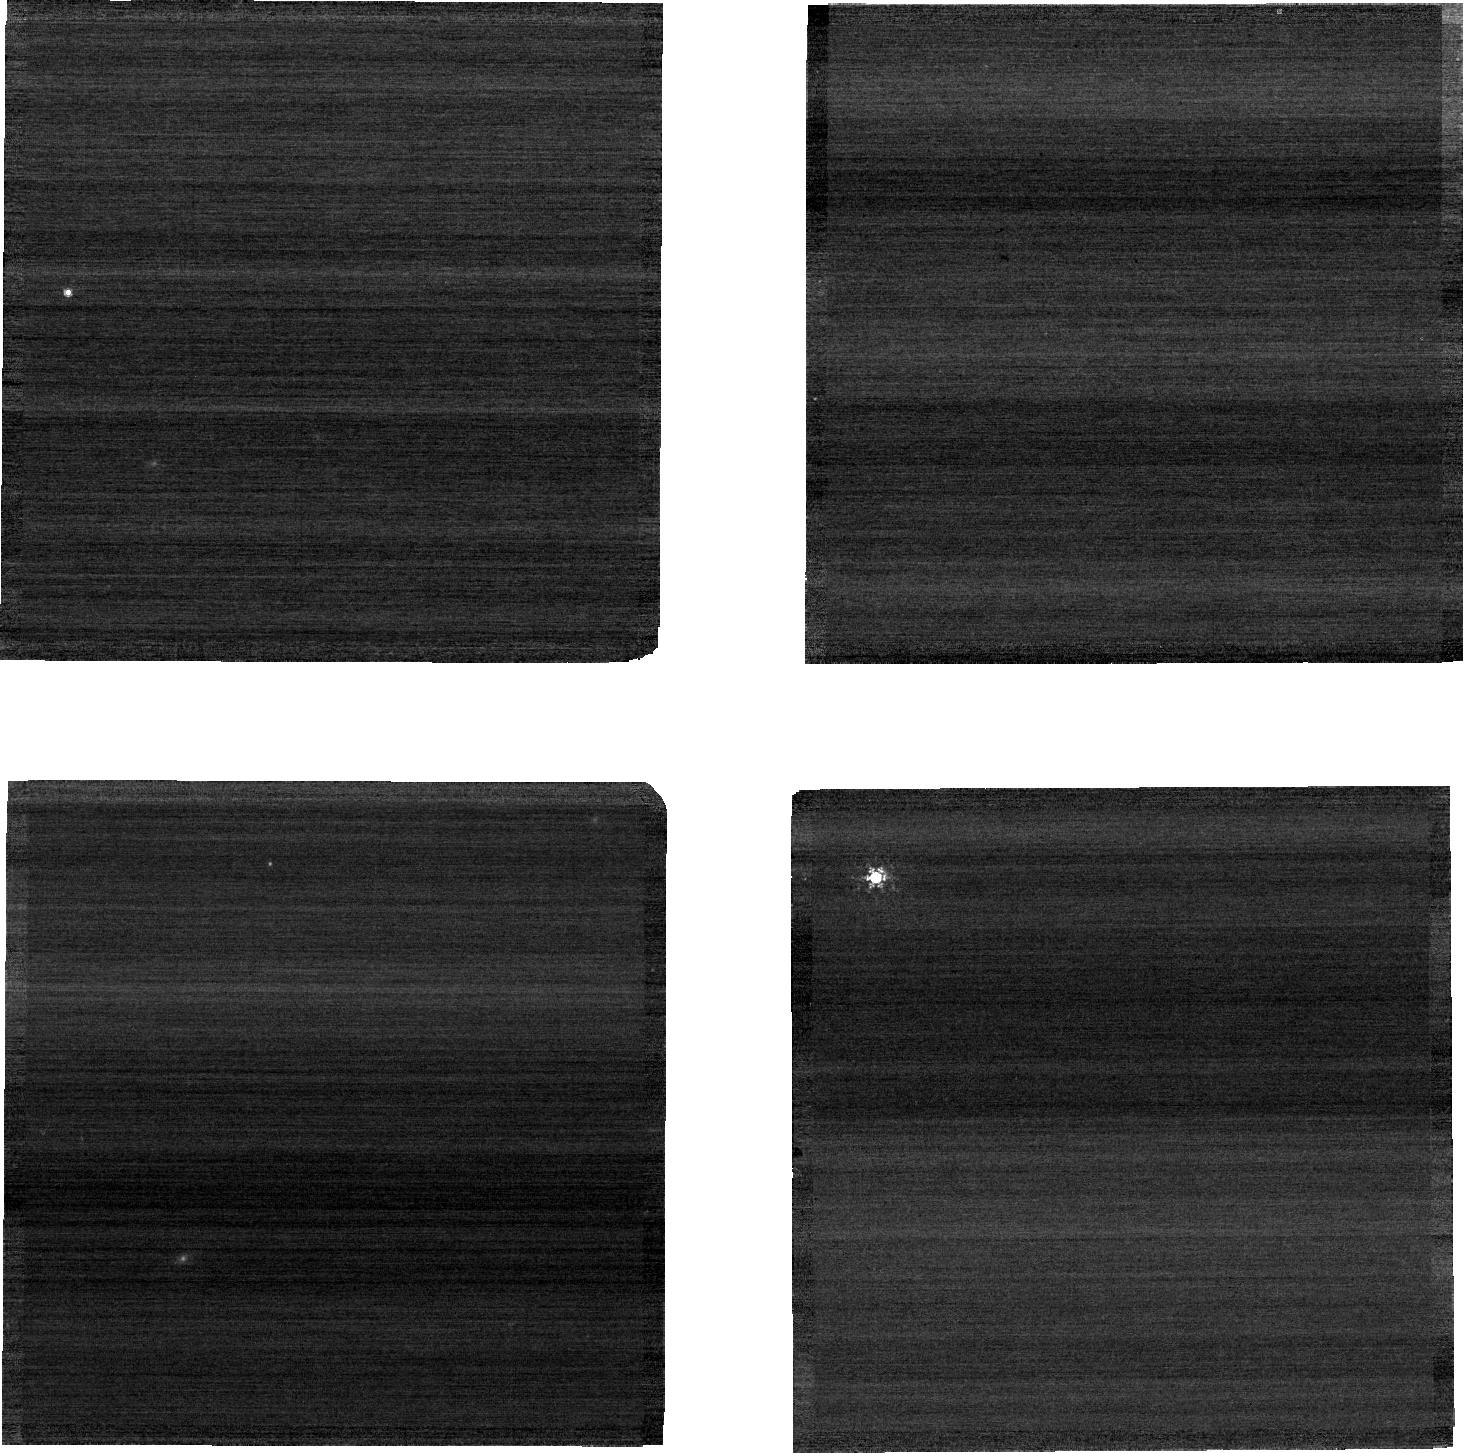
Target: C26202. Instrument: NIRCAM. Filter: F210M. Exposure: 1 min. Observation ID: jw04452-o015_t029_nircam_clear-f210m-sub640

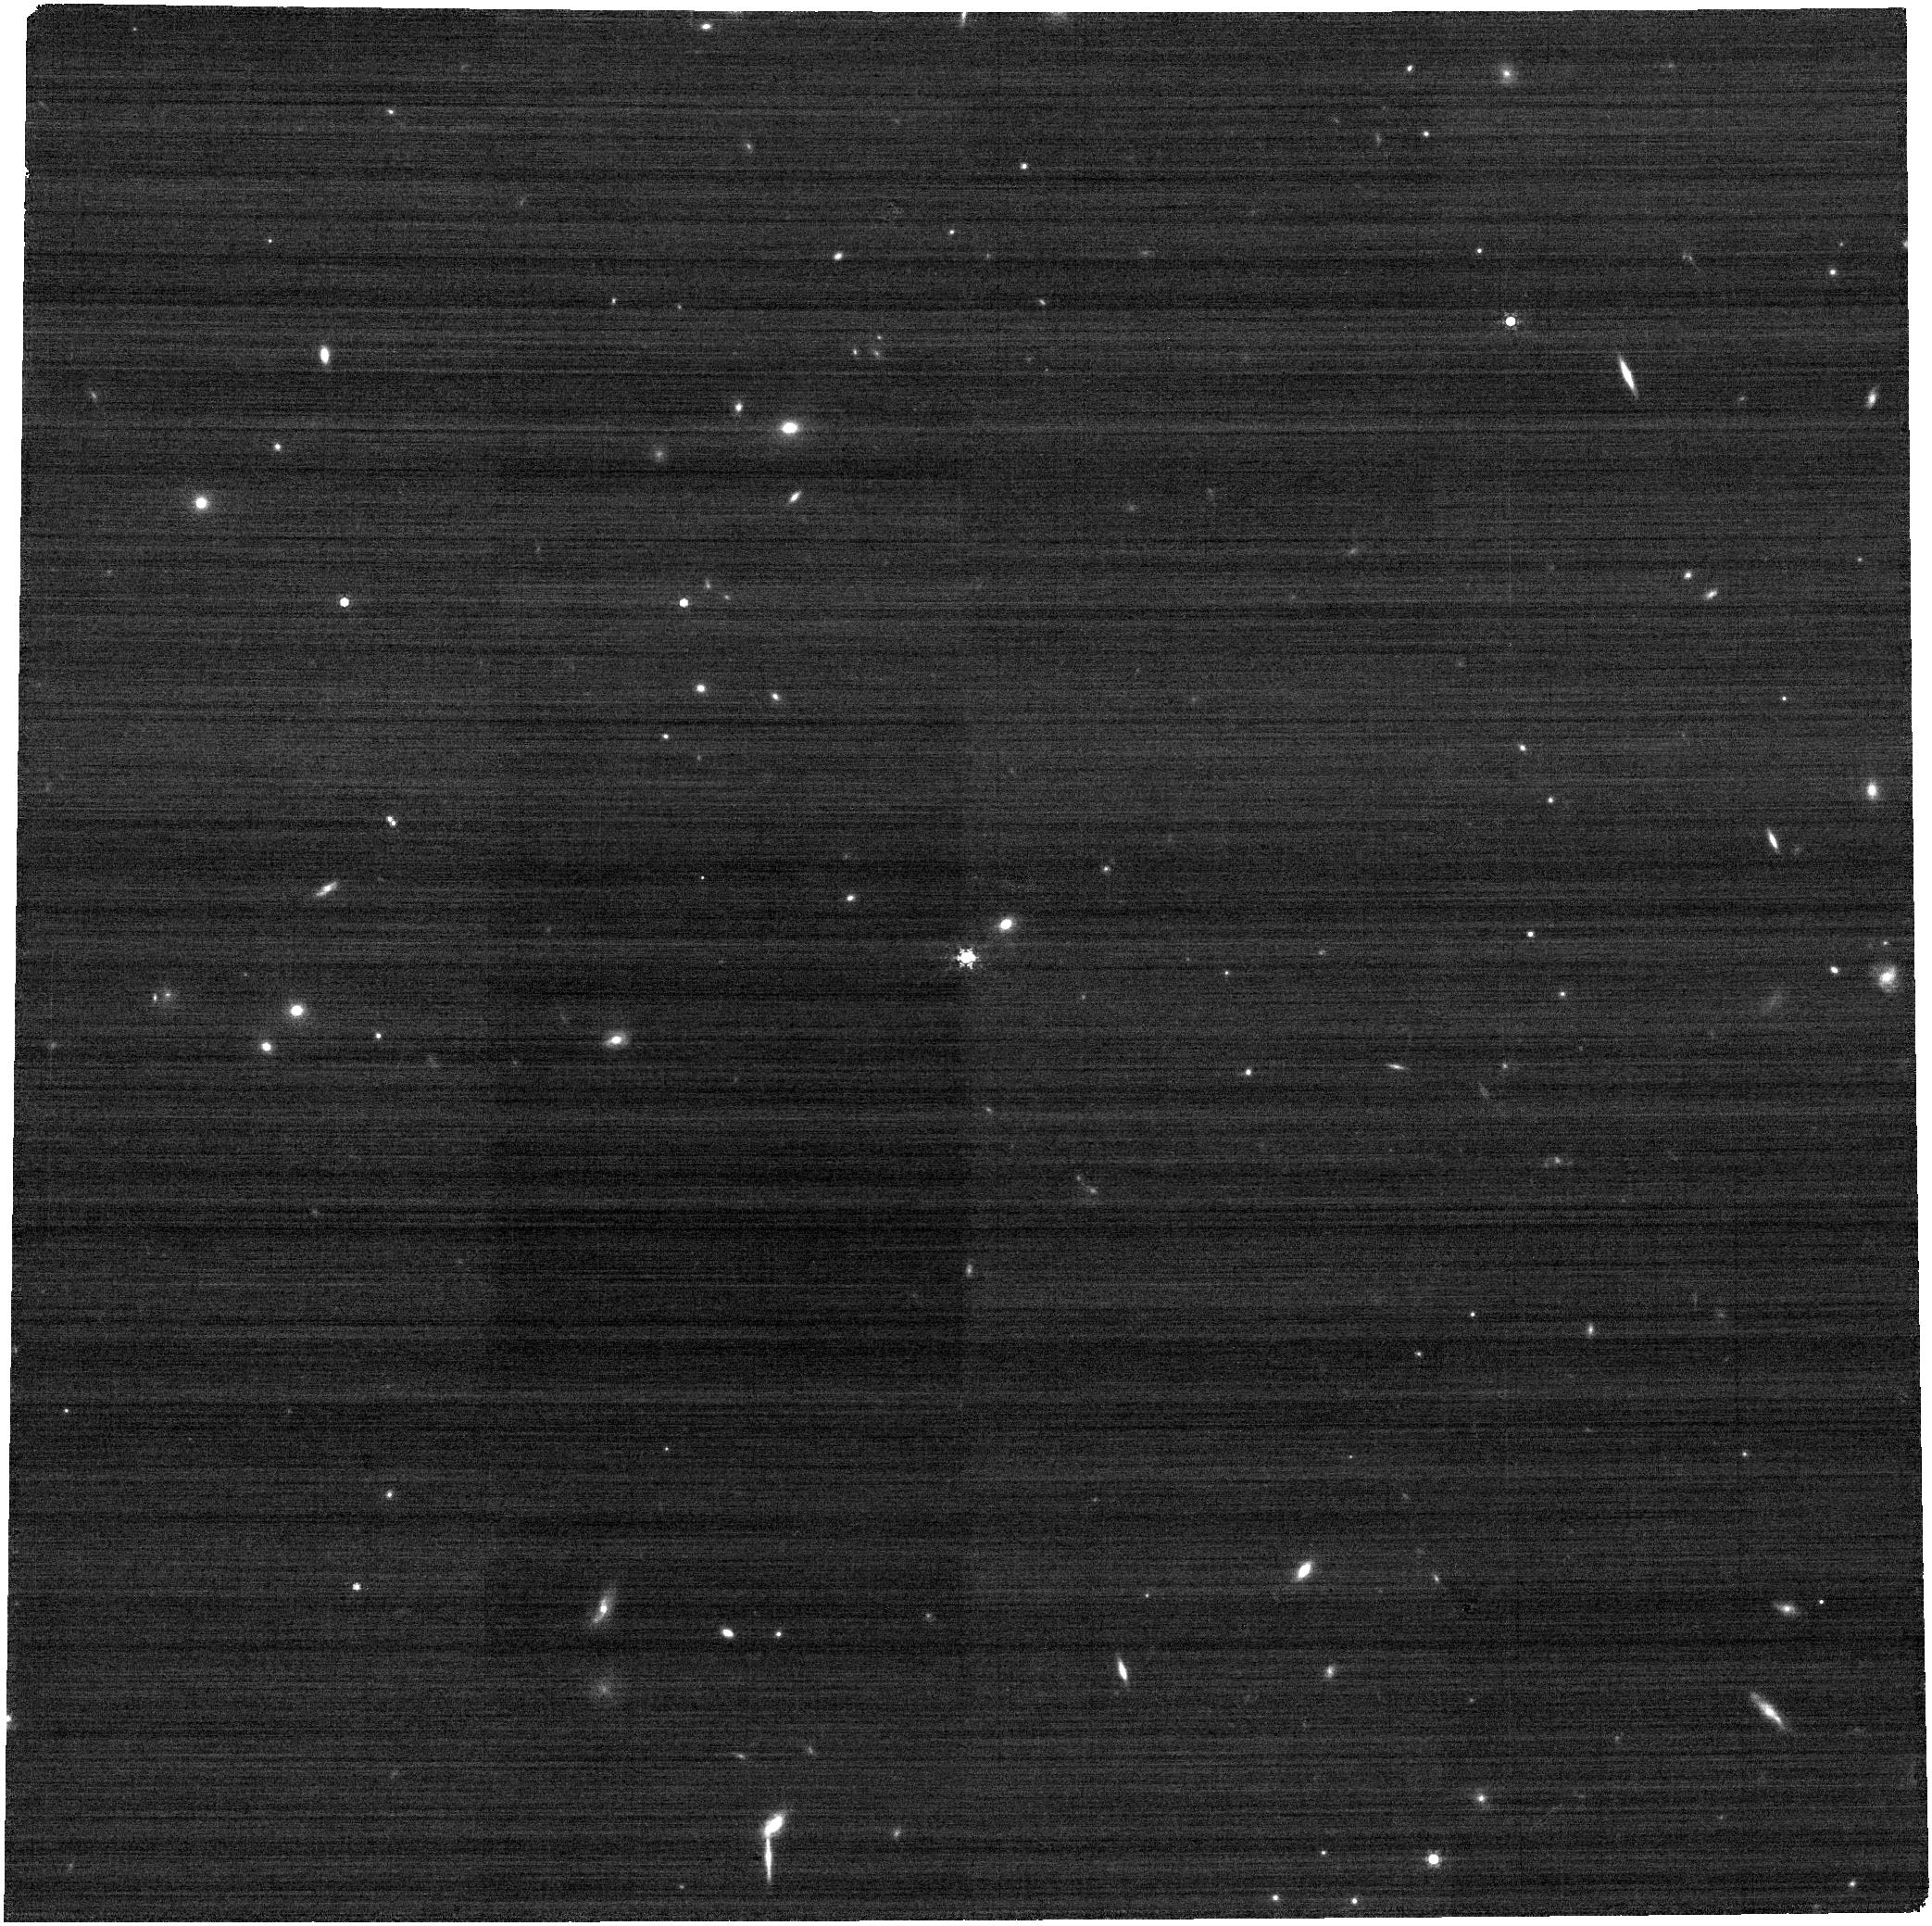
Target: C26202. Instrument: NIRCAM. Filter: F410M. Exposure: 3 min. Observation ID: jw04452-o008_t029_nircam_clear-f410m

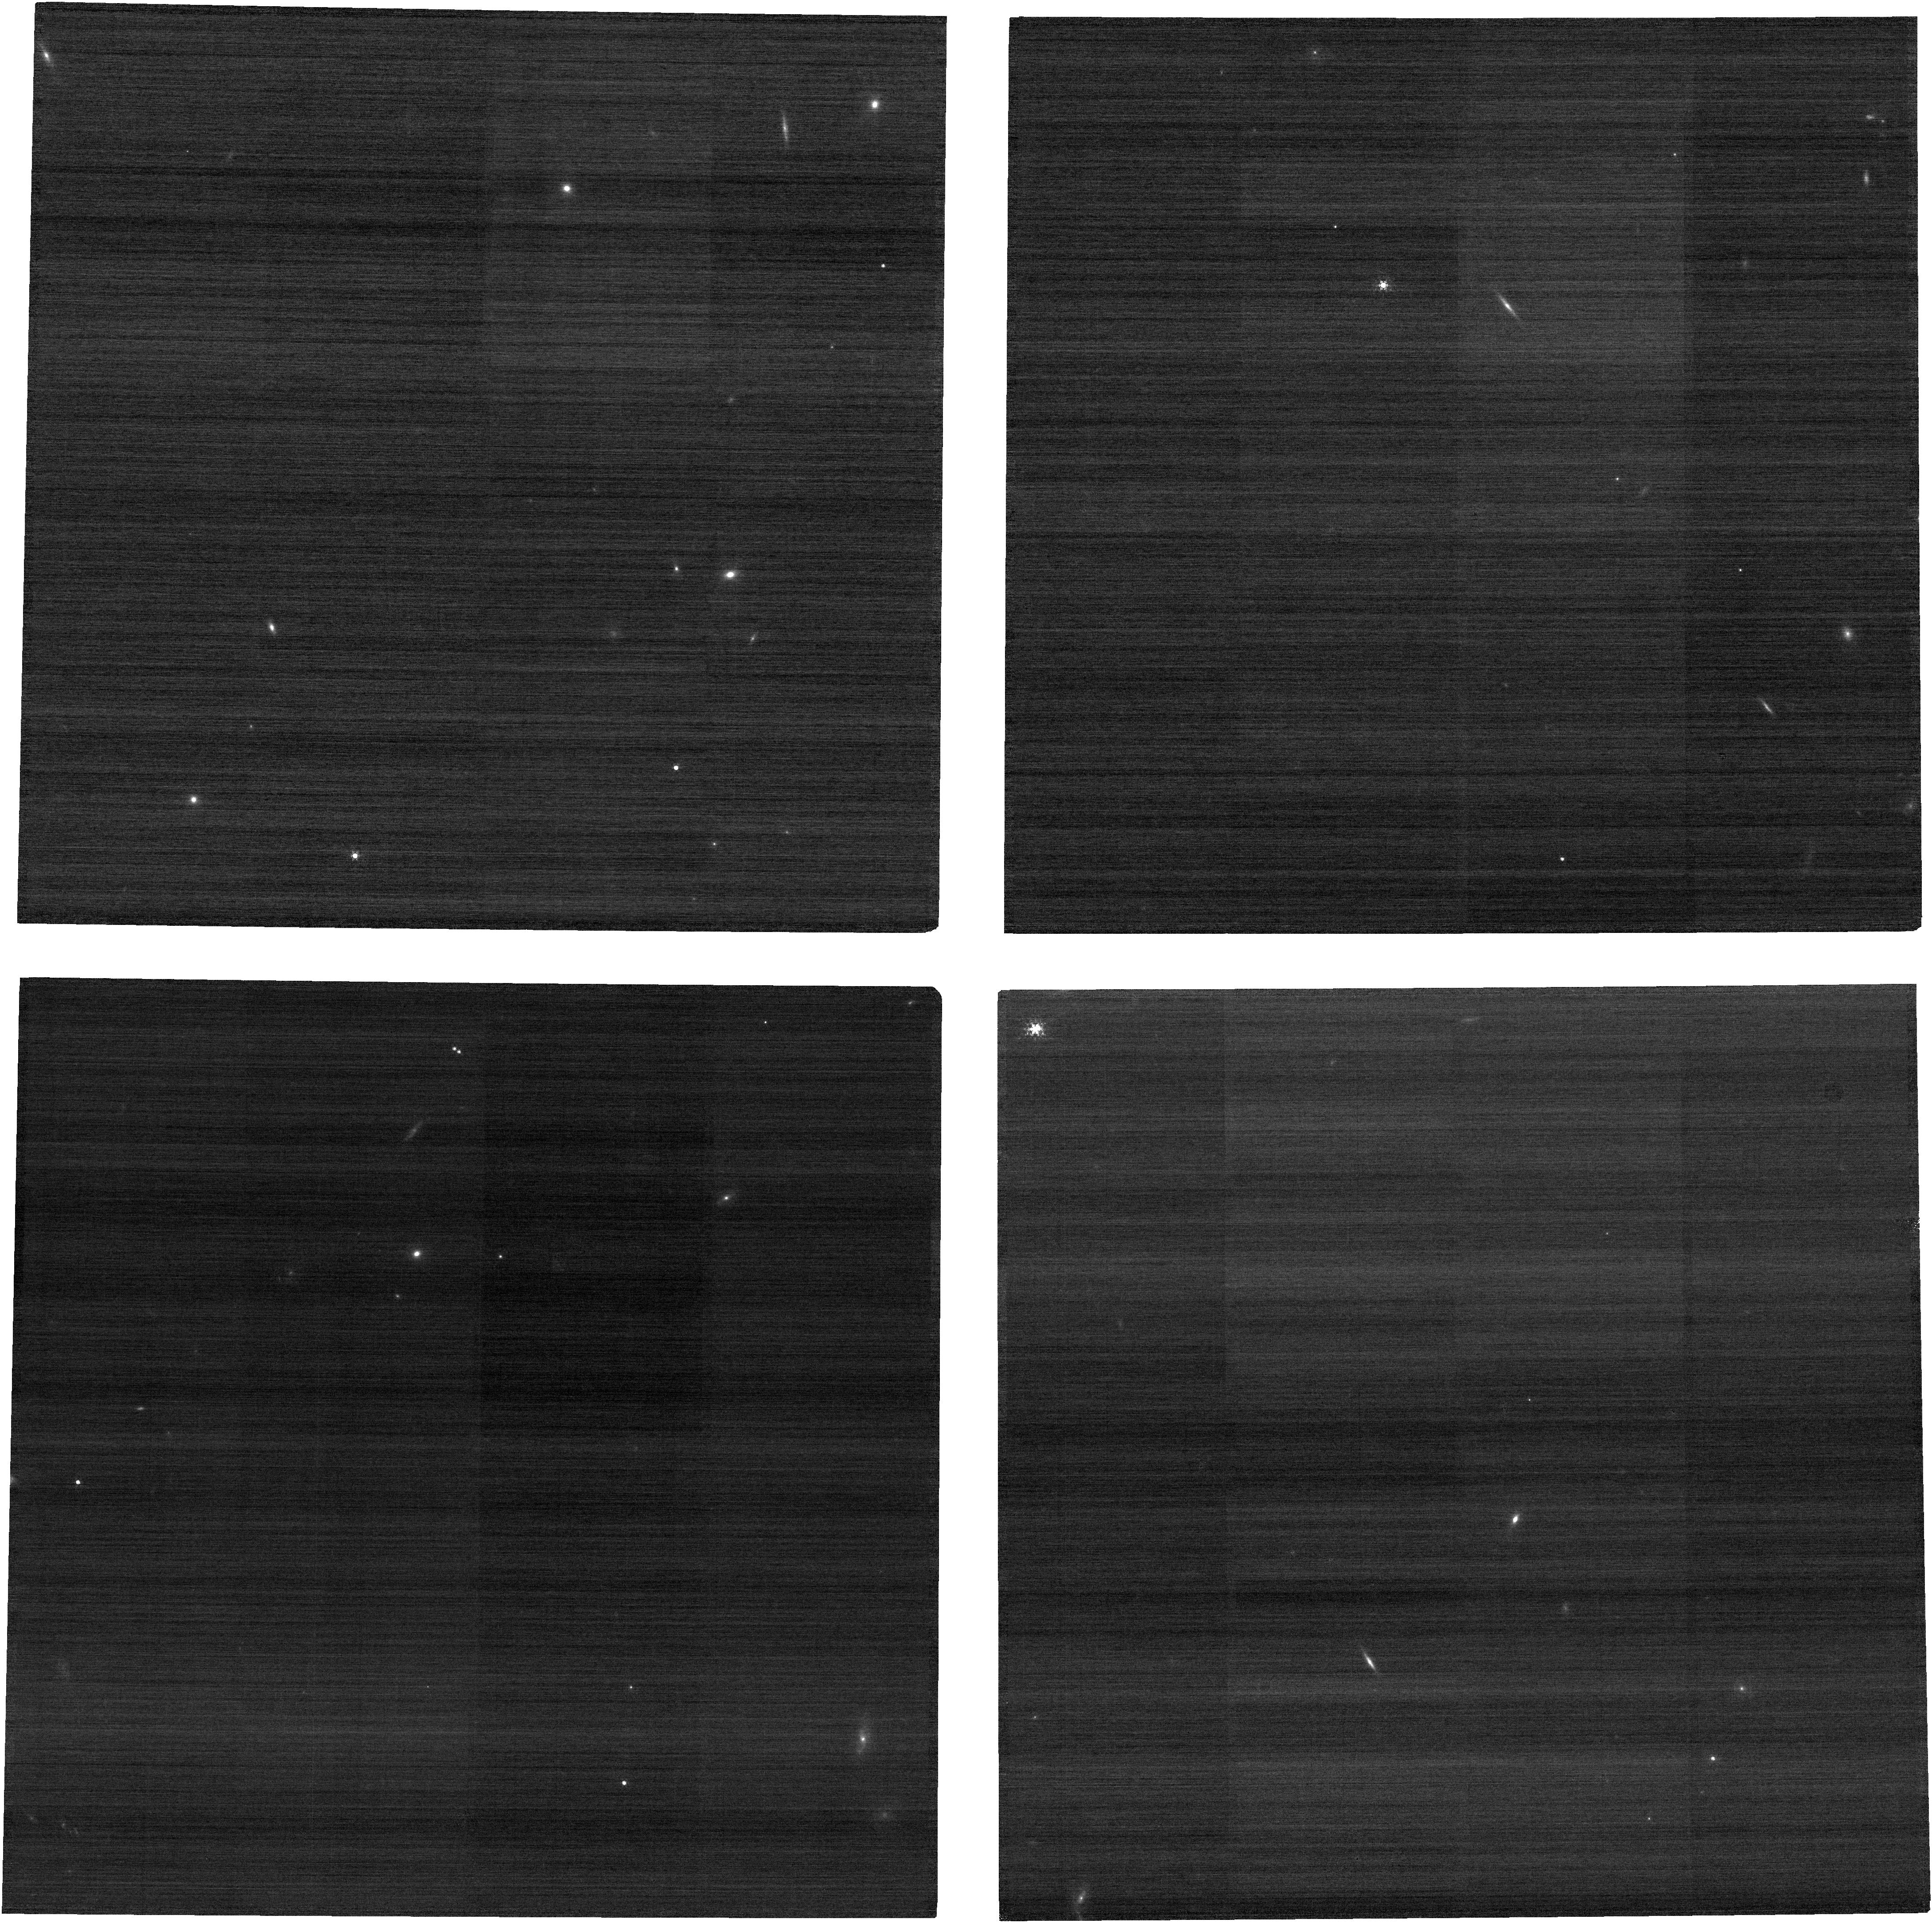
Target: C26202. Instrument: NIRCAM. Filter: F210M. Exposure: 3 min. Observation ID: jw04452-o016_t029_nircam_clear-f210m

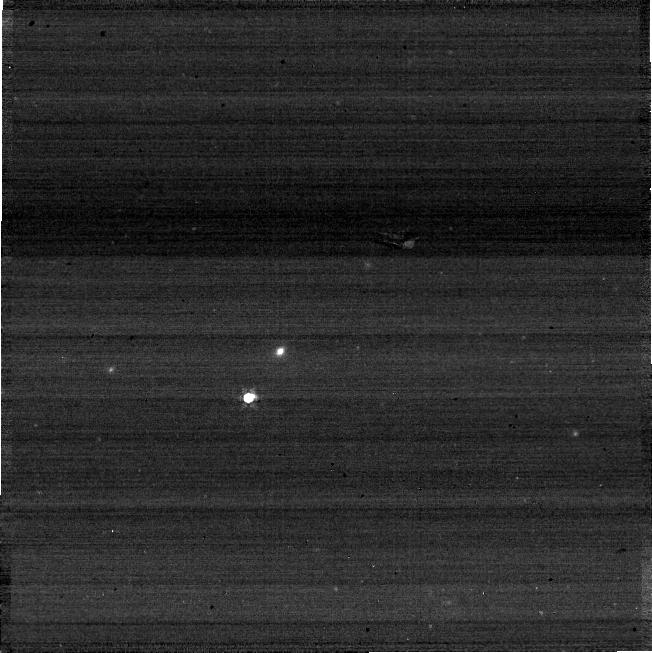
Target: C26202. Instrument: NIRCAM. Filter: F410M. Exposure: 1 min. Observation ID: jw04452-o023_t029_nircam_clear-f410m-sub640

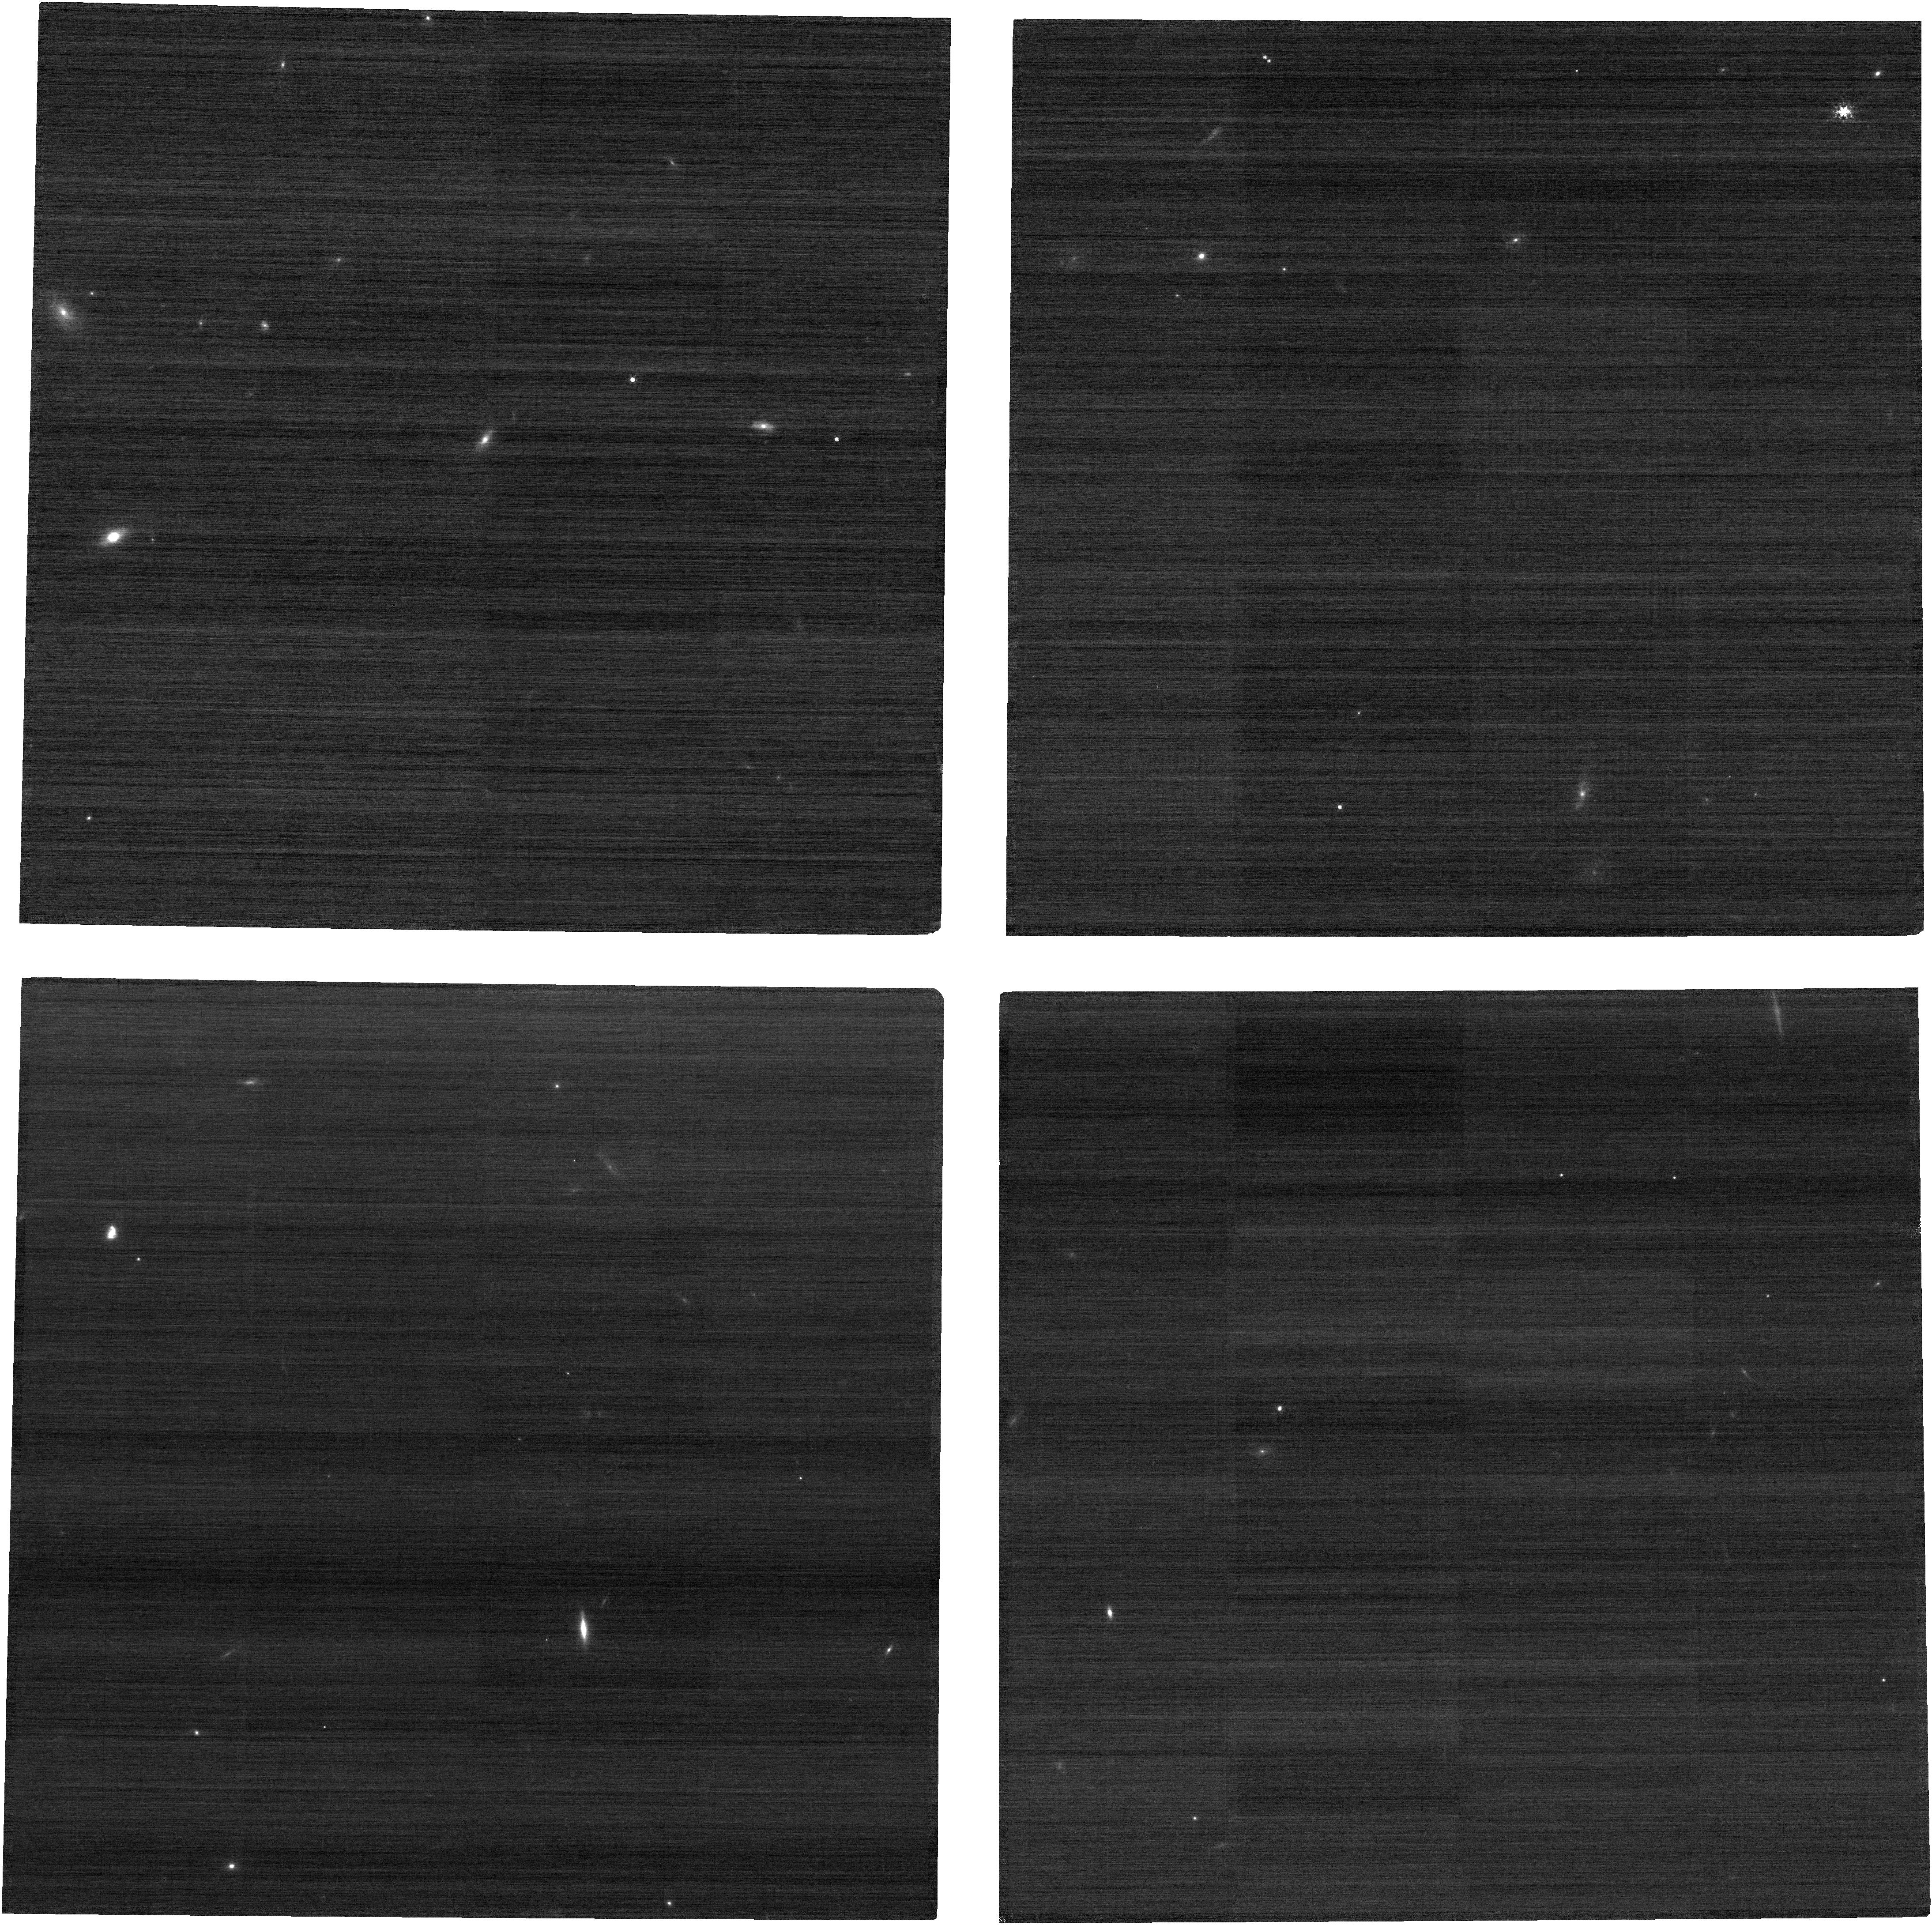
Target: C26202. Instrument: NIRCAM. Filter: F210M. Exposure: 3 min. Observation ID: jw04452-o004_t029_nircam_clear-f210m

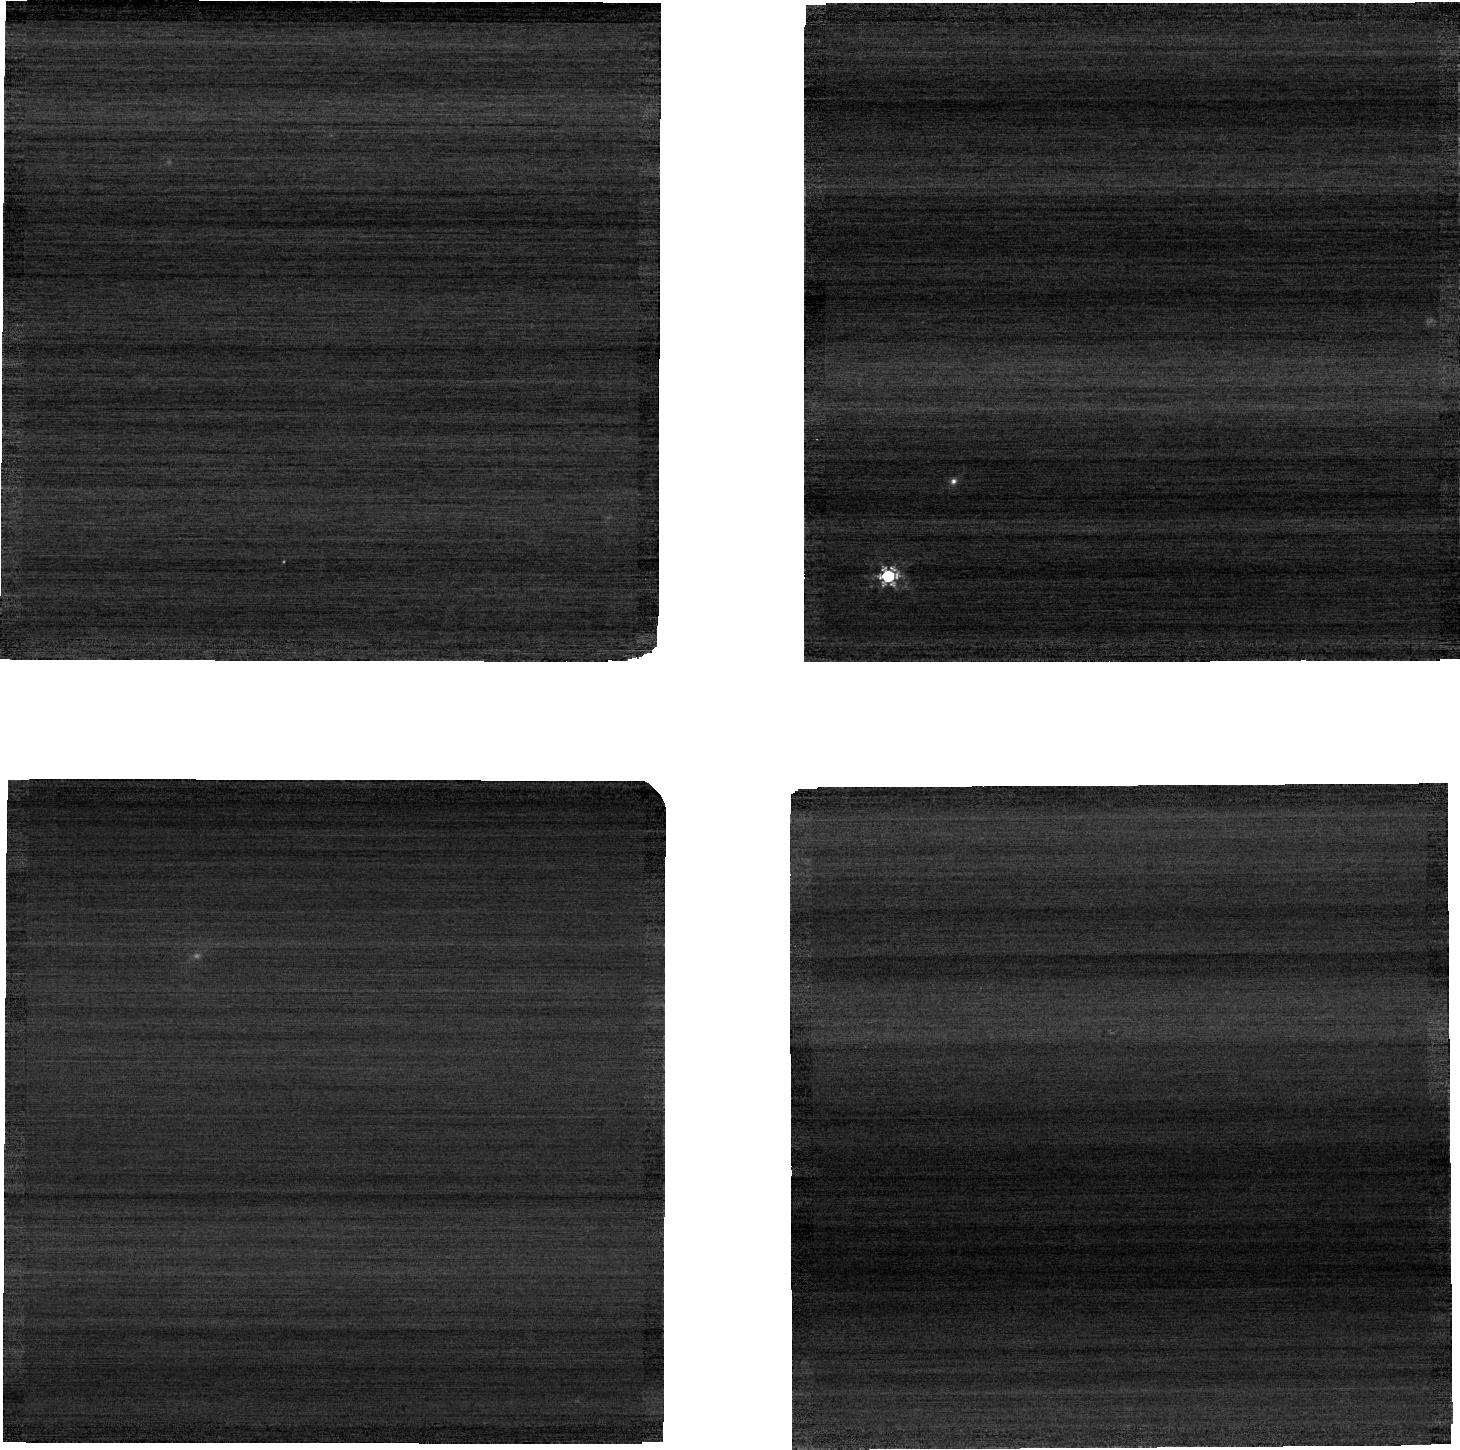
Target: C26202. Instrument: NIRCAM. Filter: F210M. Exposure: 1 min. Observation ID: jw04452-o011_t029_nircam_clear-f210m-sub640

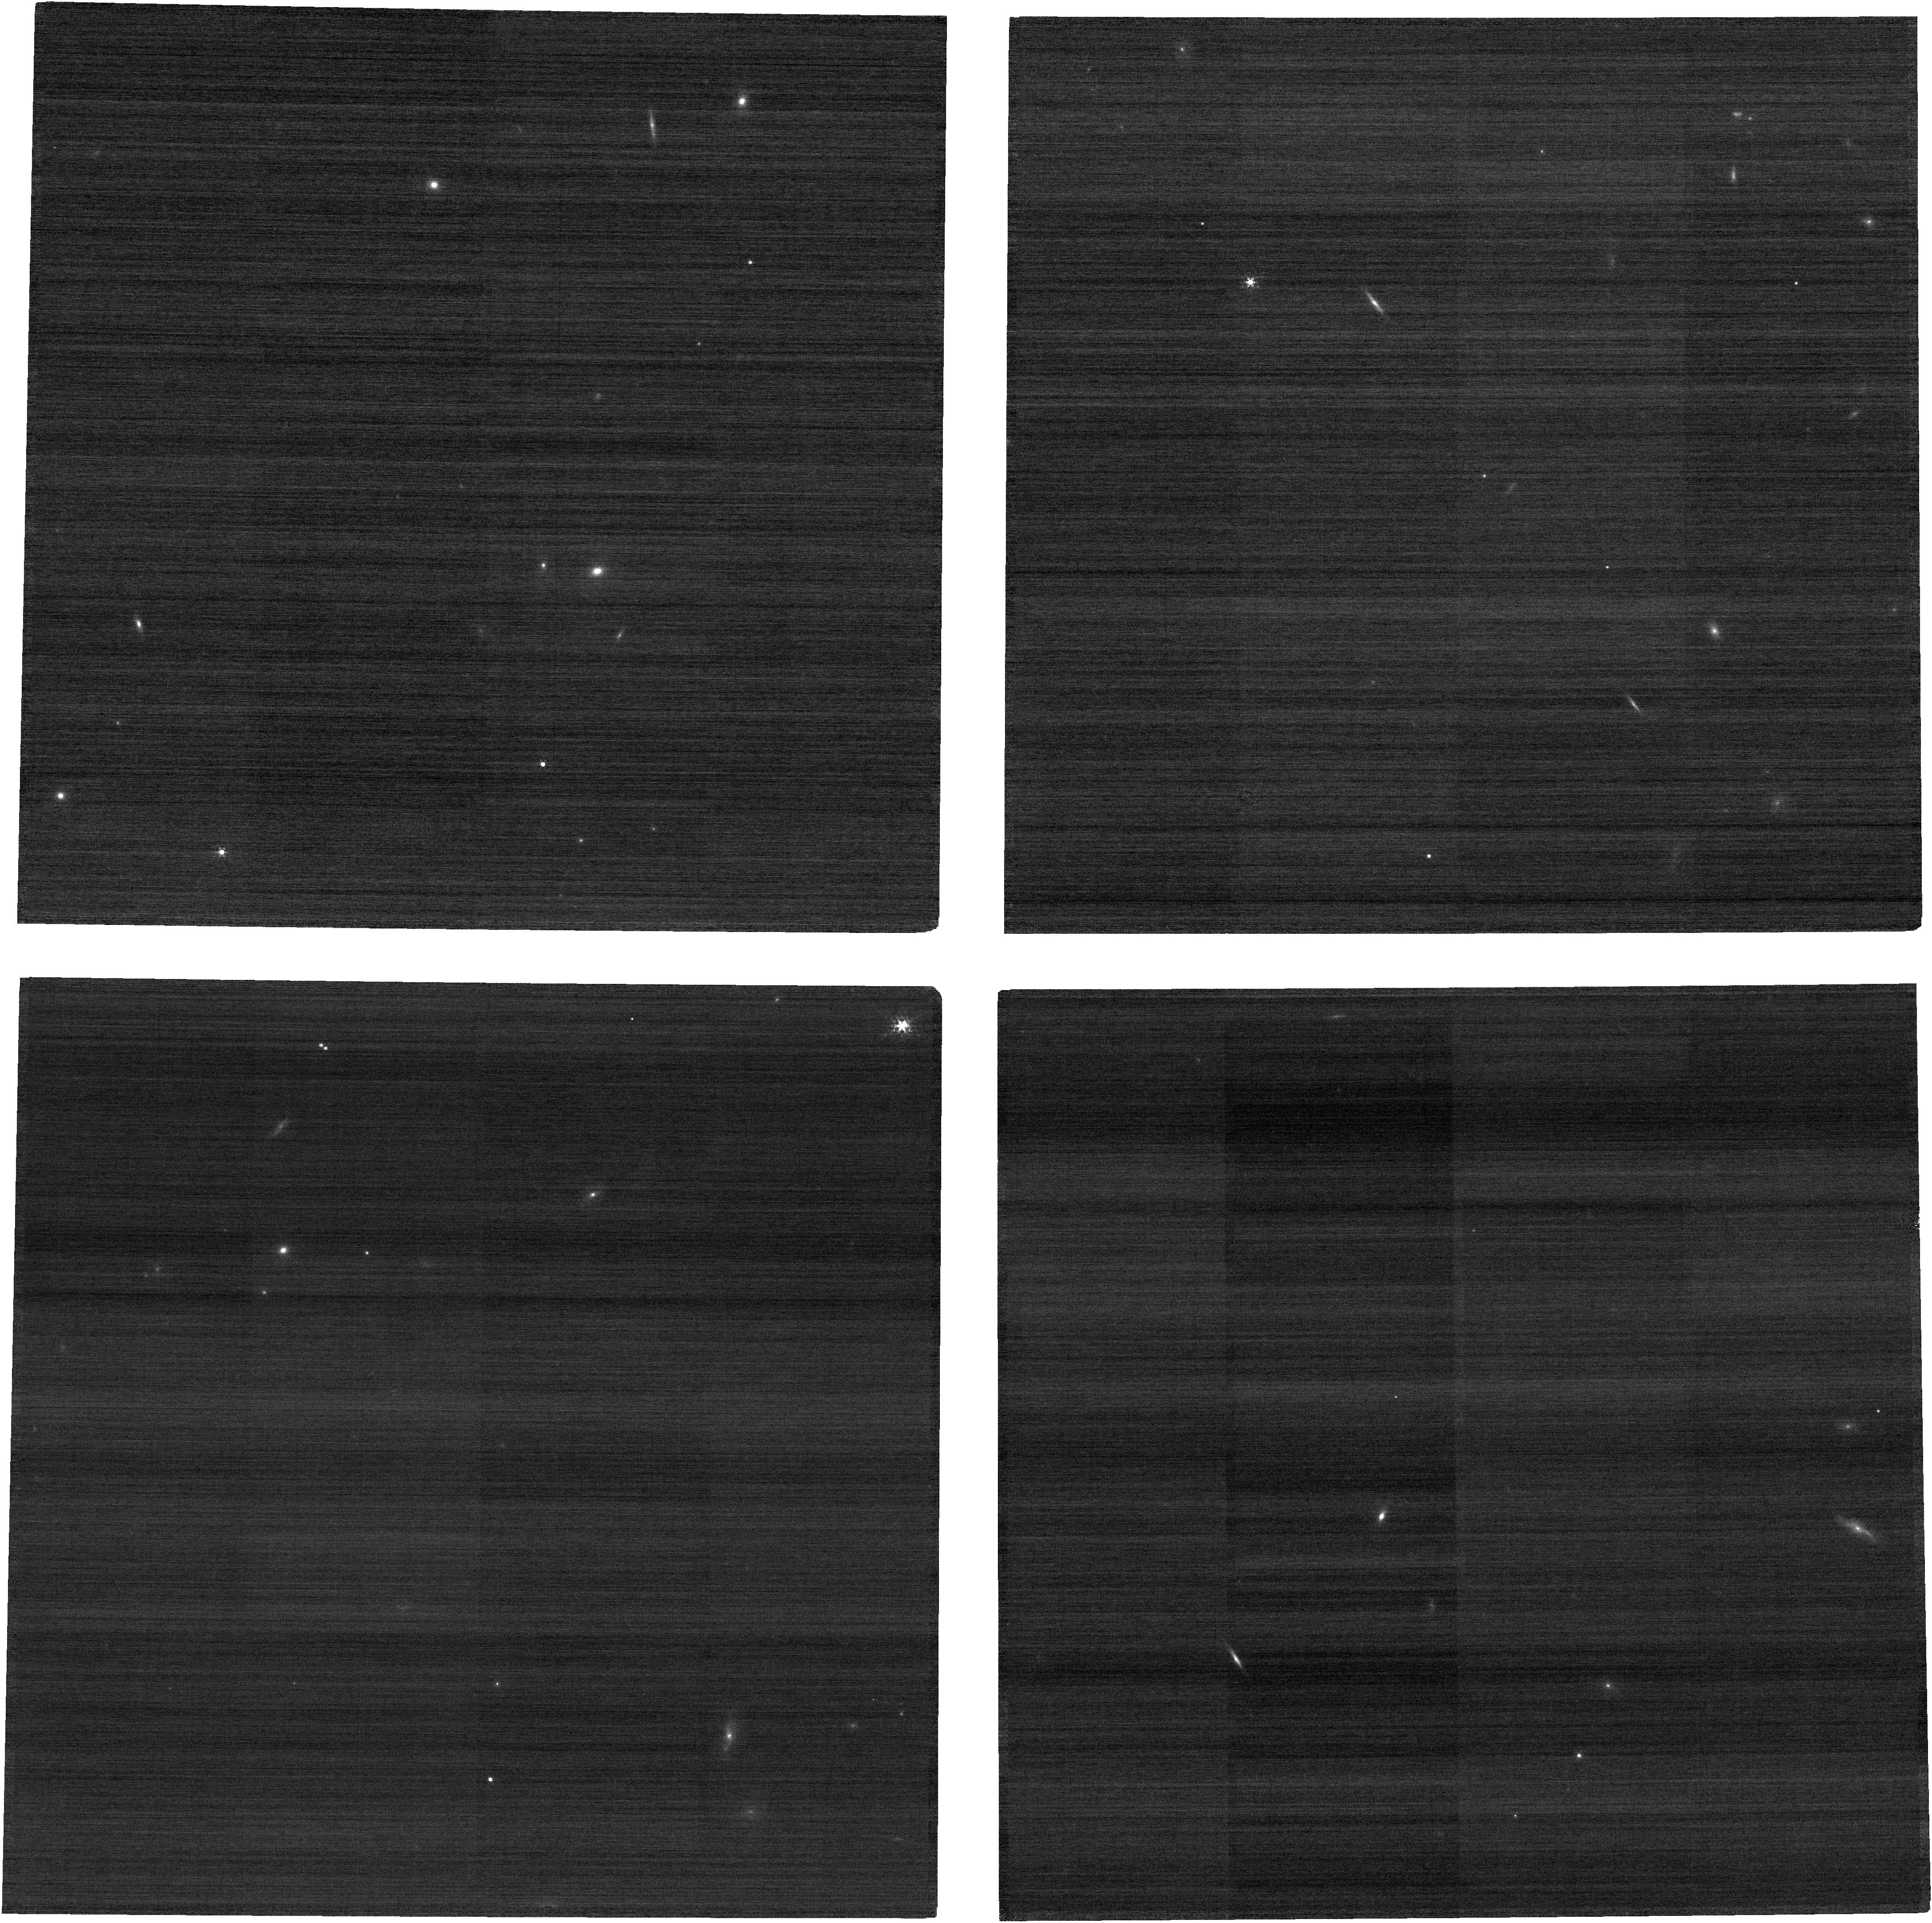
Target: C26202. Instrument: NIRCAM. Filter: F210M. Exposure: 3 min. Observation ID: jw04452-o024_t029_nircam_clear-f210m

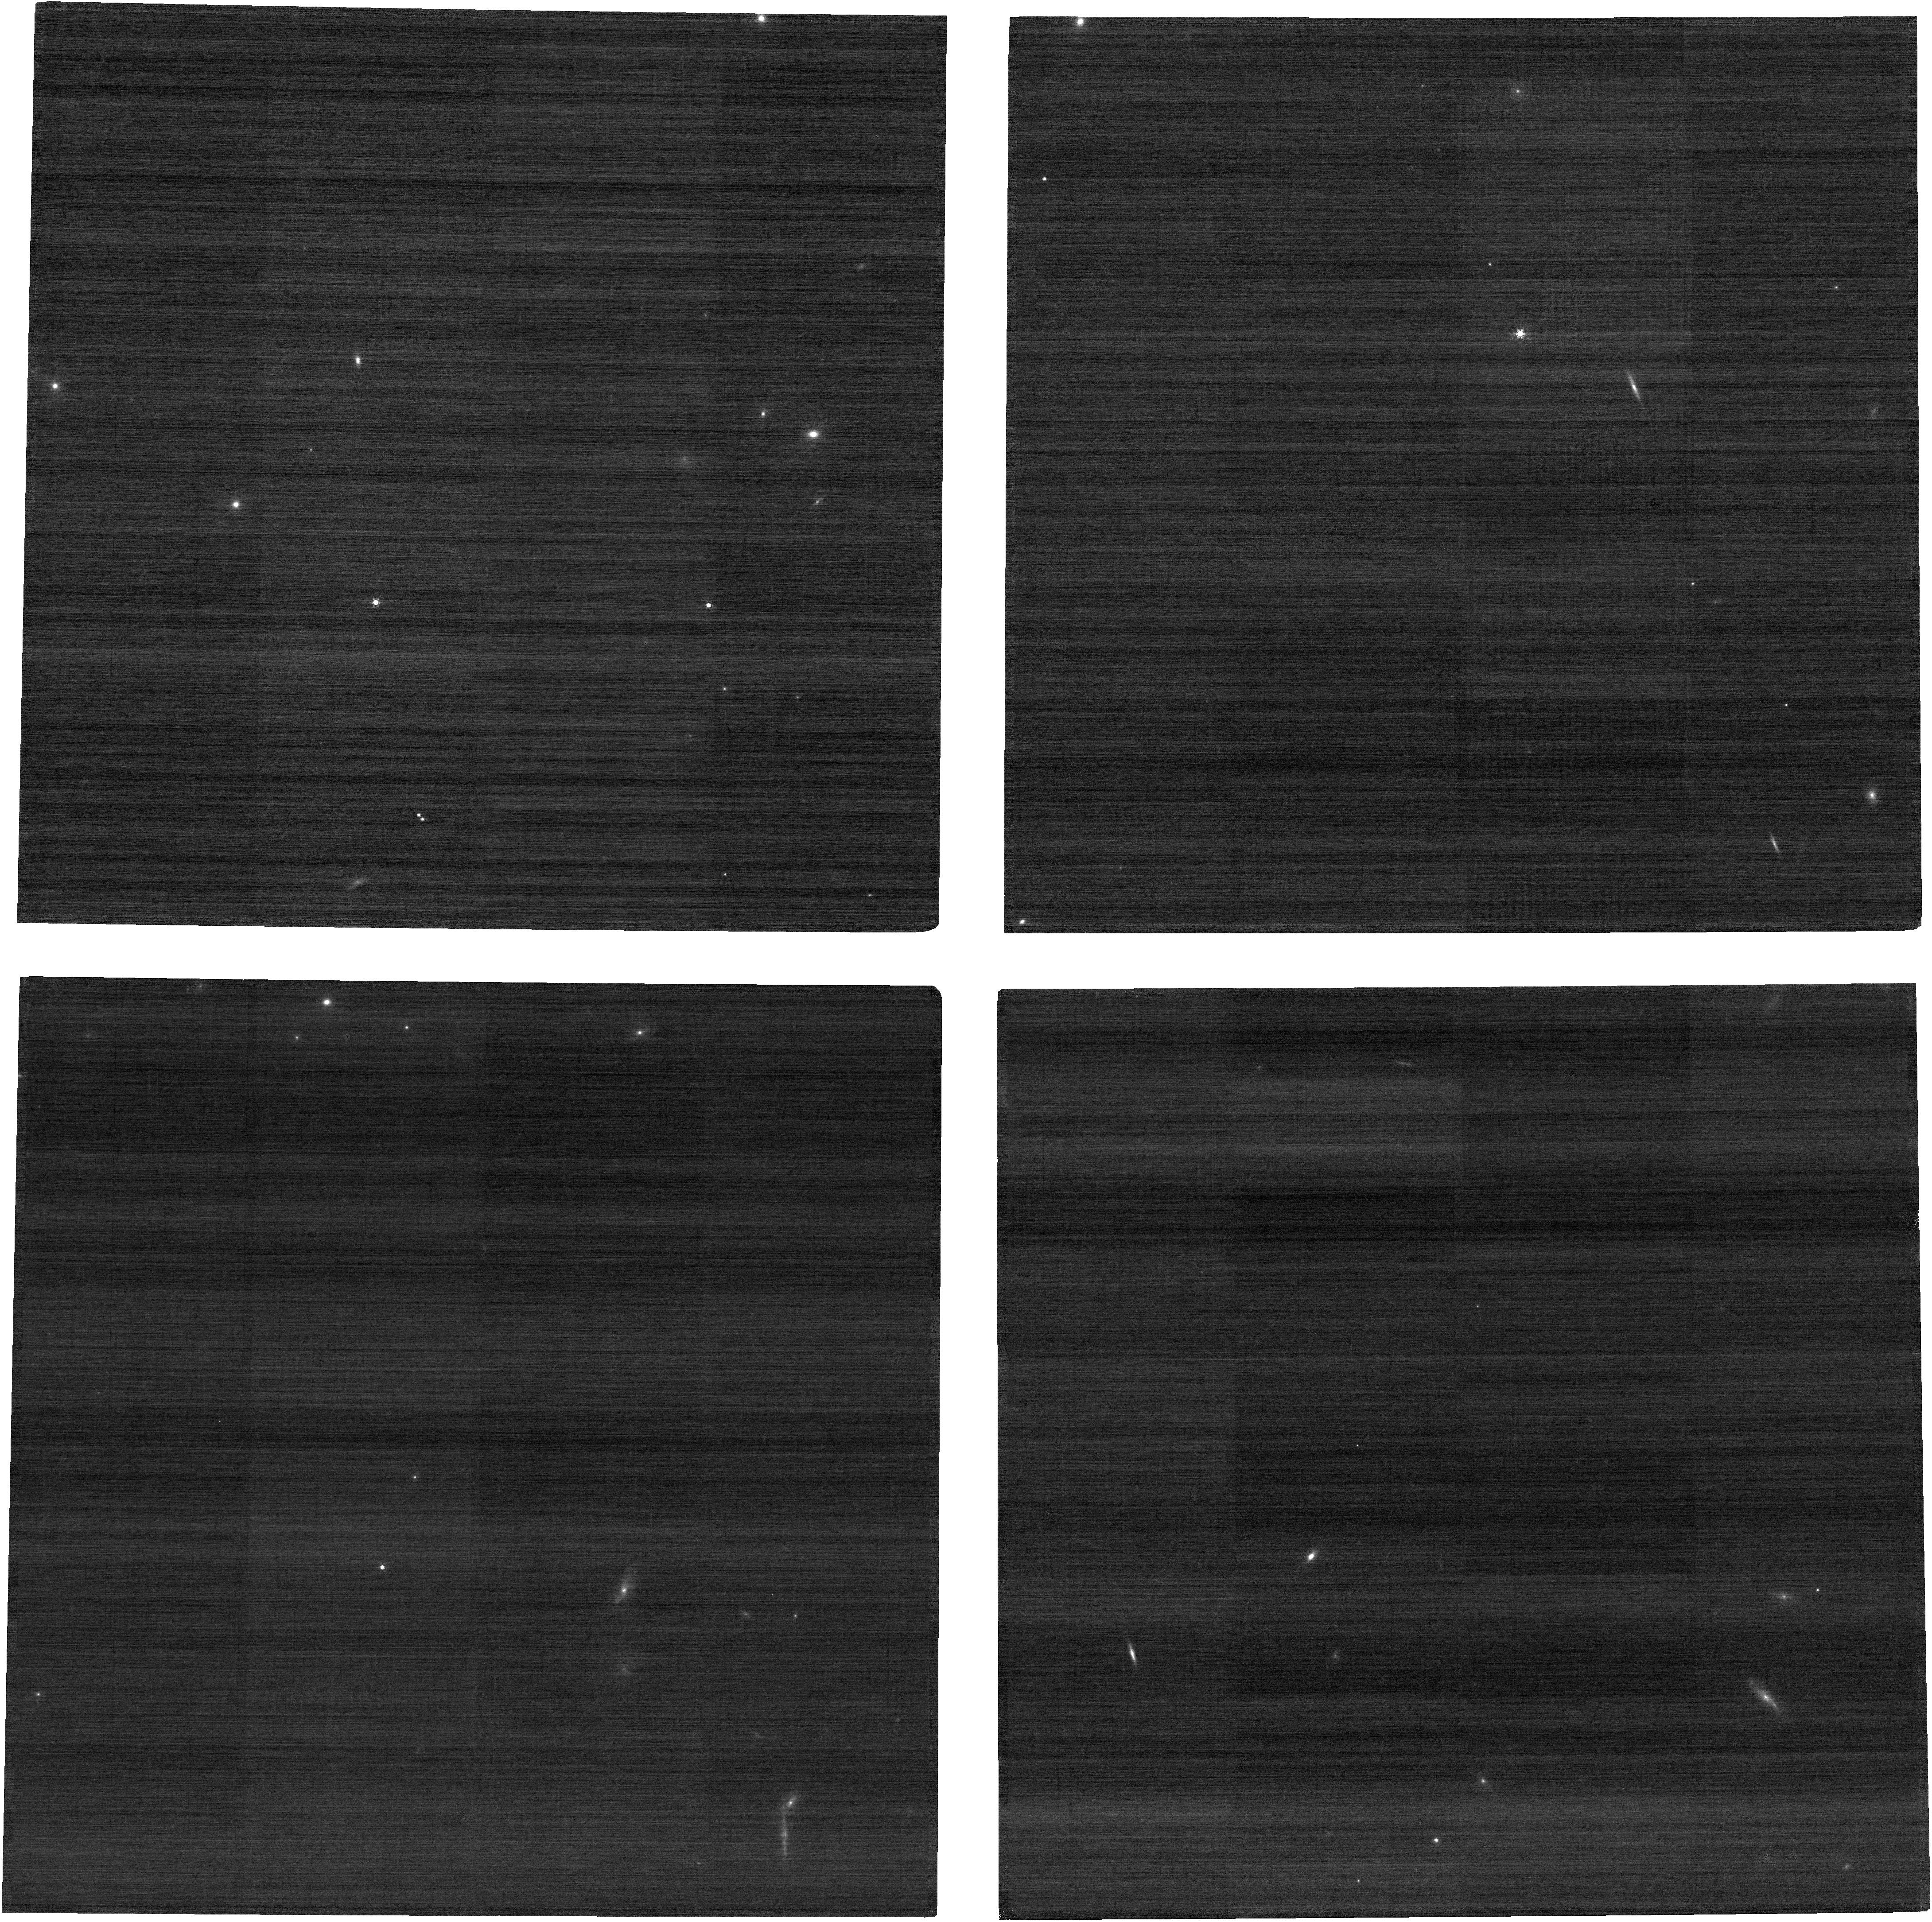
Target: C26202. Instrument: NIRCAM. Filter: F210M. Exposure: 3 min. Observation ID: jw04452-o008_t029_nircam_clear-f210m

NIRCam Full-Subarray Flux Transfer (PI: Boyer, Martha L.)

An absolute flux standard star will be placed on each subarray to measure any count-rate differences between subarray and full frame read-out modes. In each case, a full frame image is taken at the same field point used for the subarray. Every aperture (subarray and full) used for science or calibration is included. This calibration program may change in response to system developments and the final Cycle 2 science program.